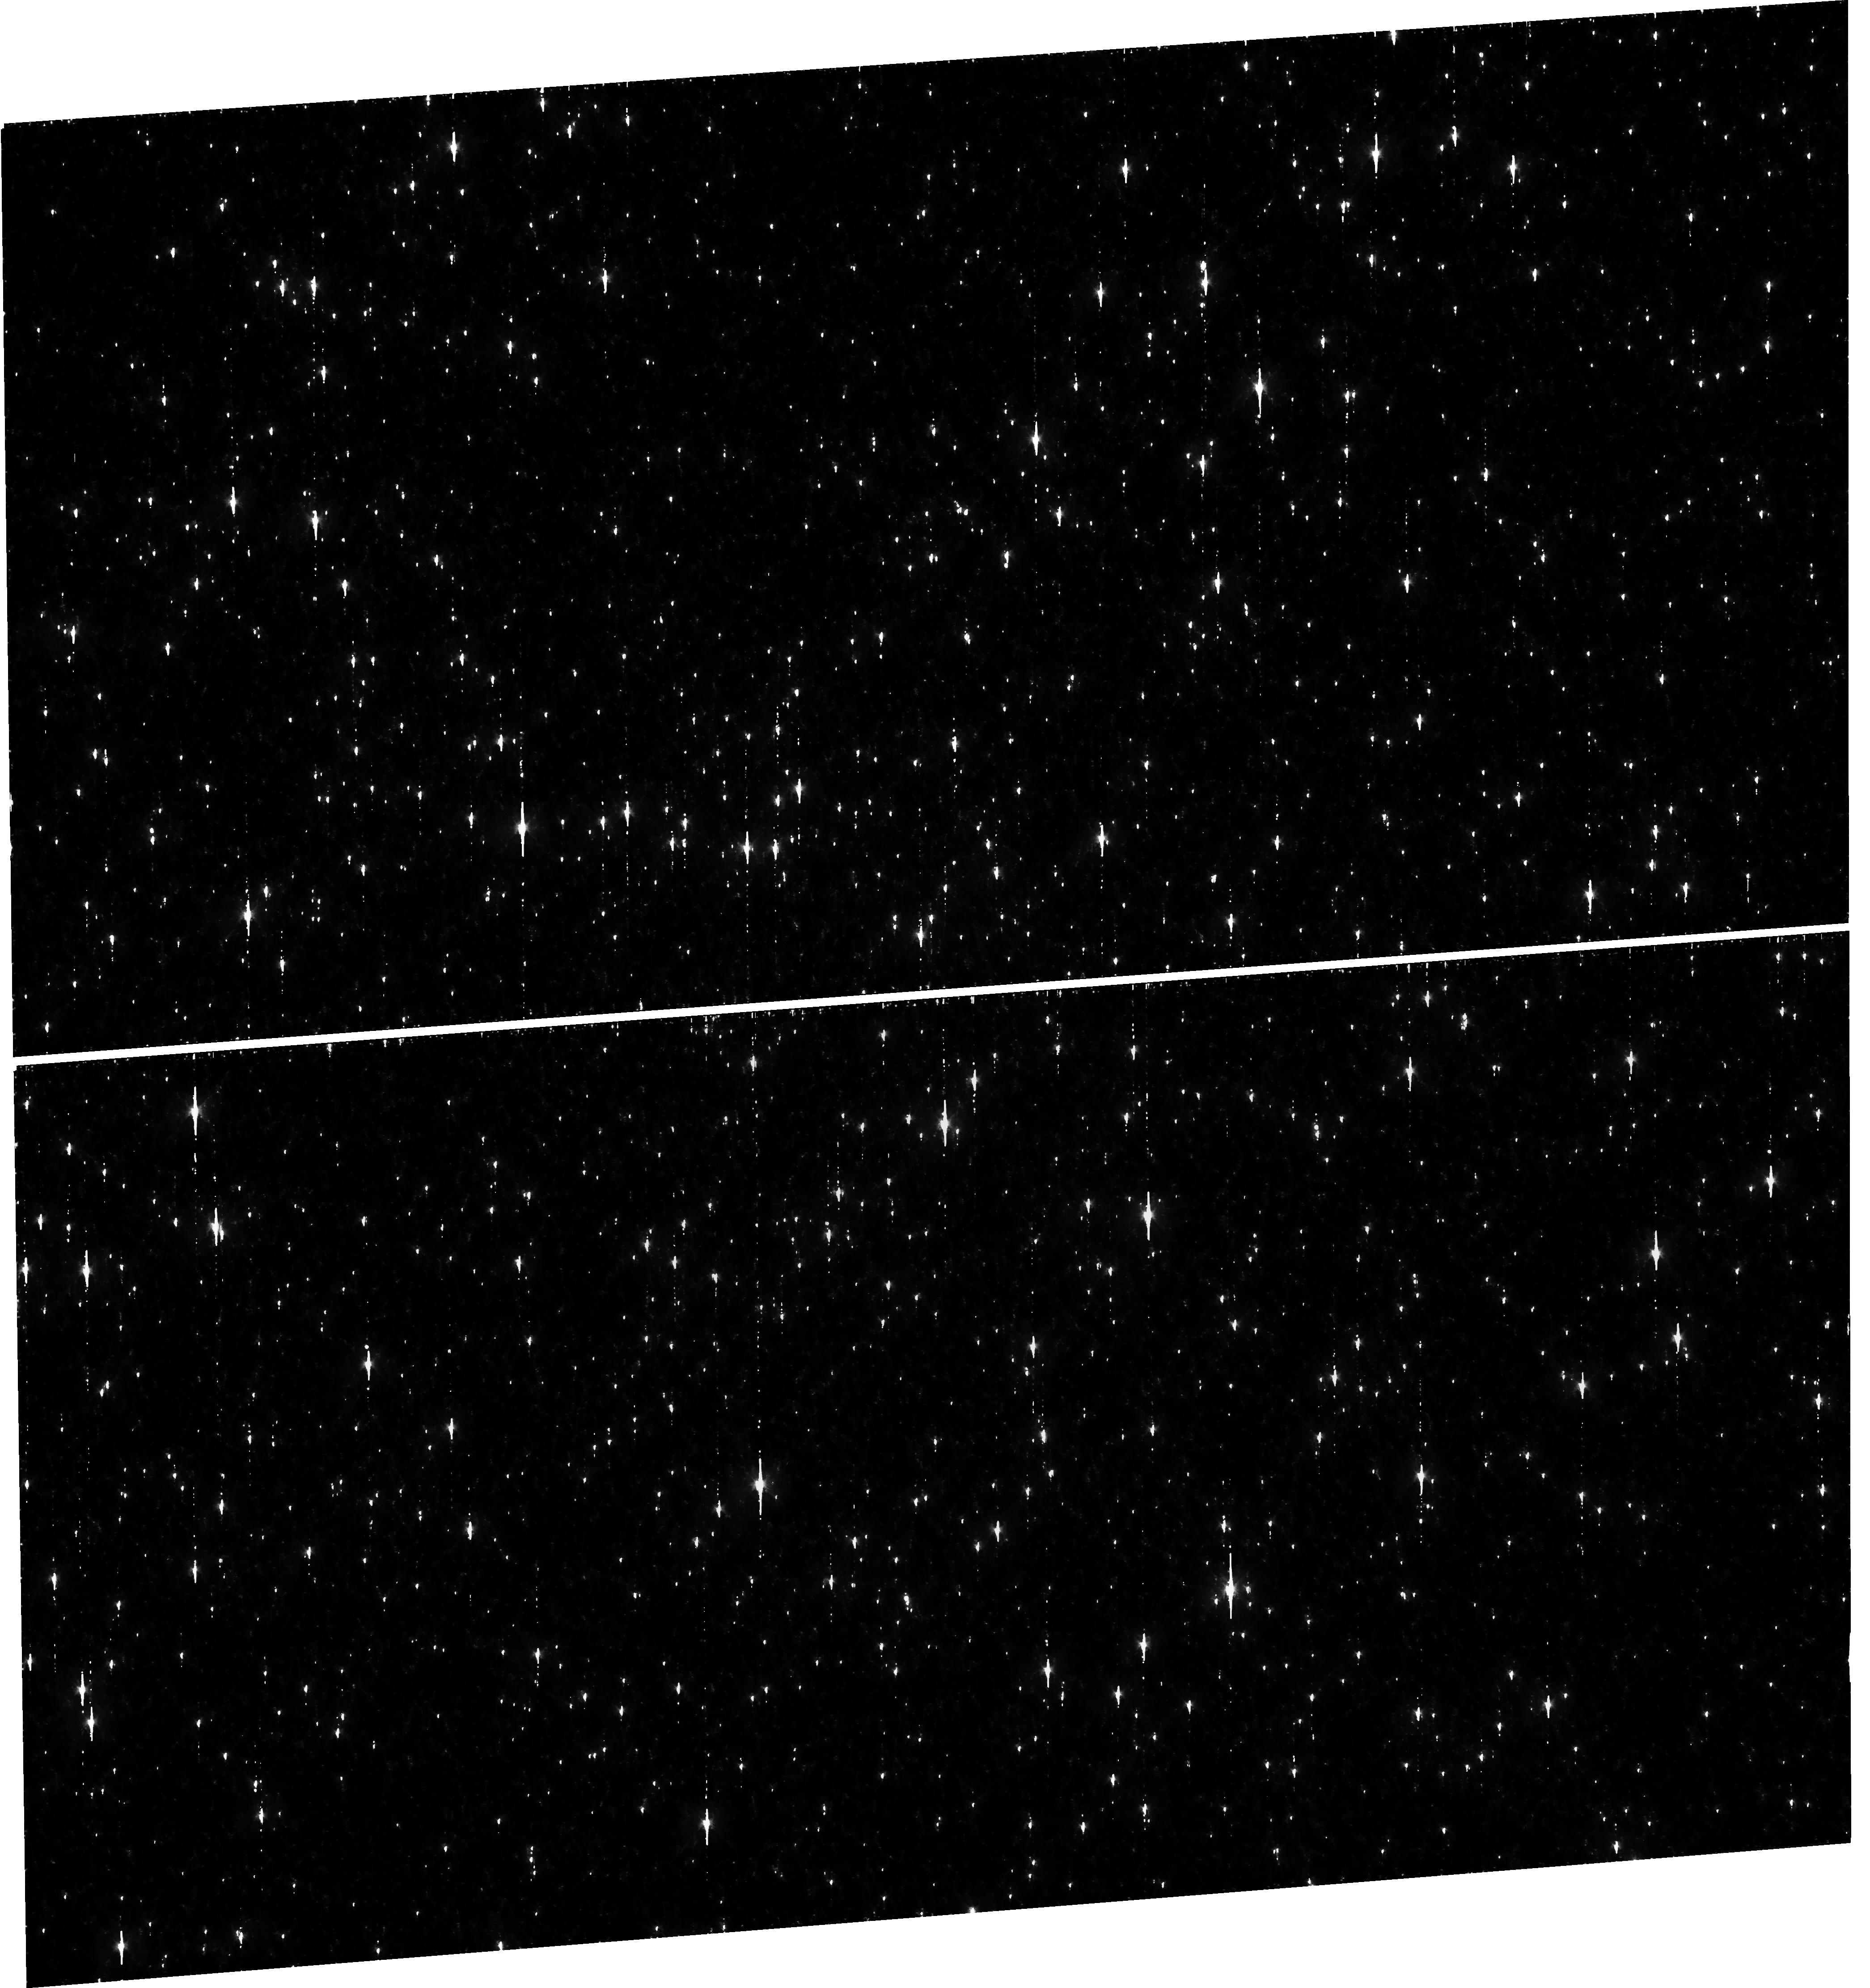
Target: OMEGACEN. Instrument: WFC3/UVIS. Filter: F606W. Exposure: 36 min. Observation ID: hst_15594_05_wfc3_uvis_f606w_idva05

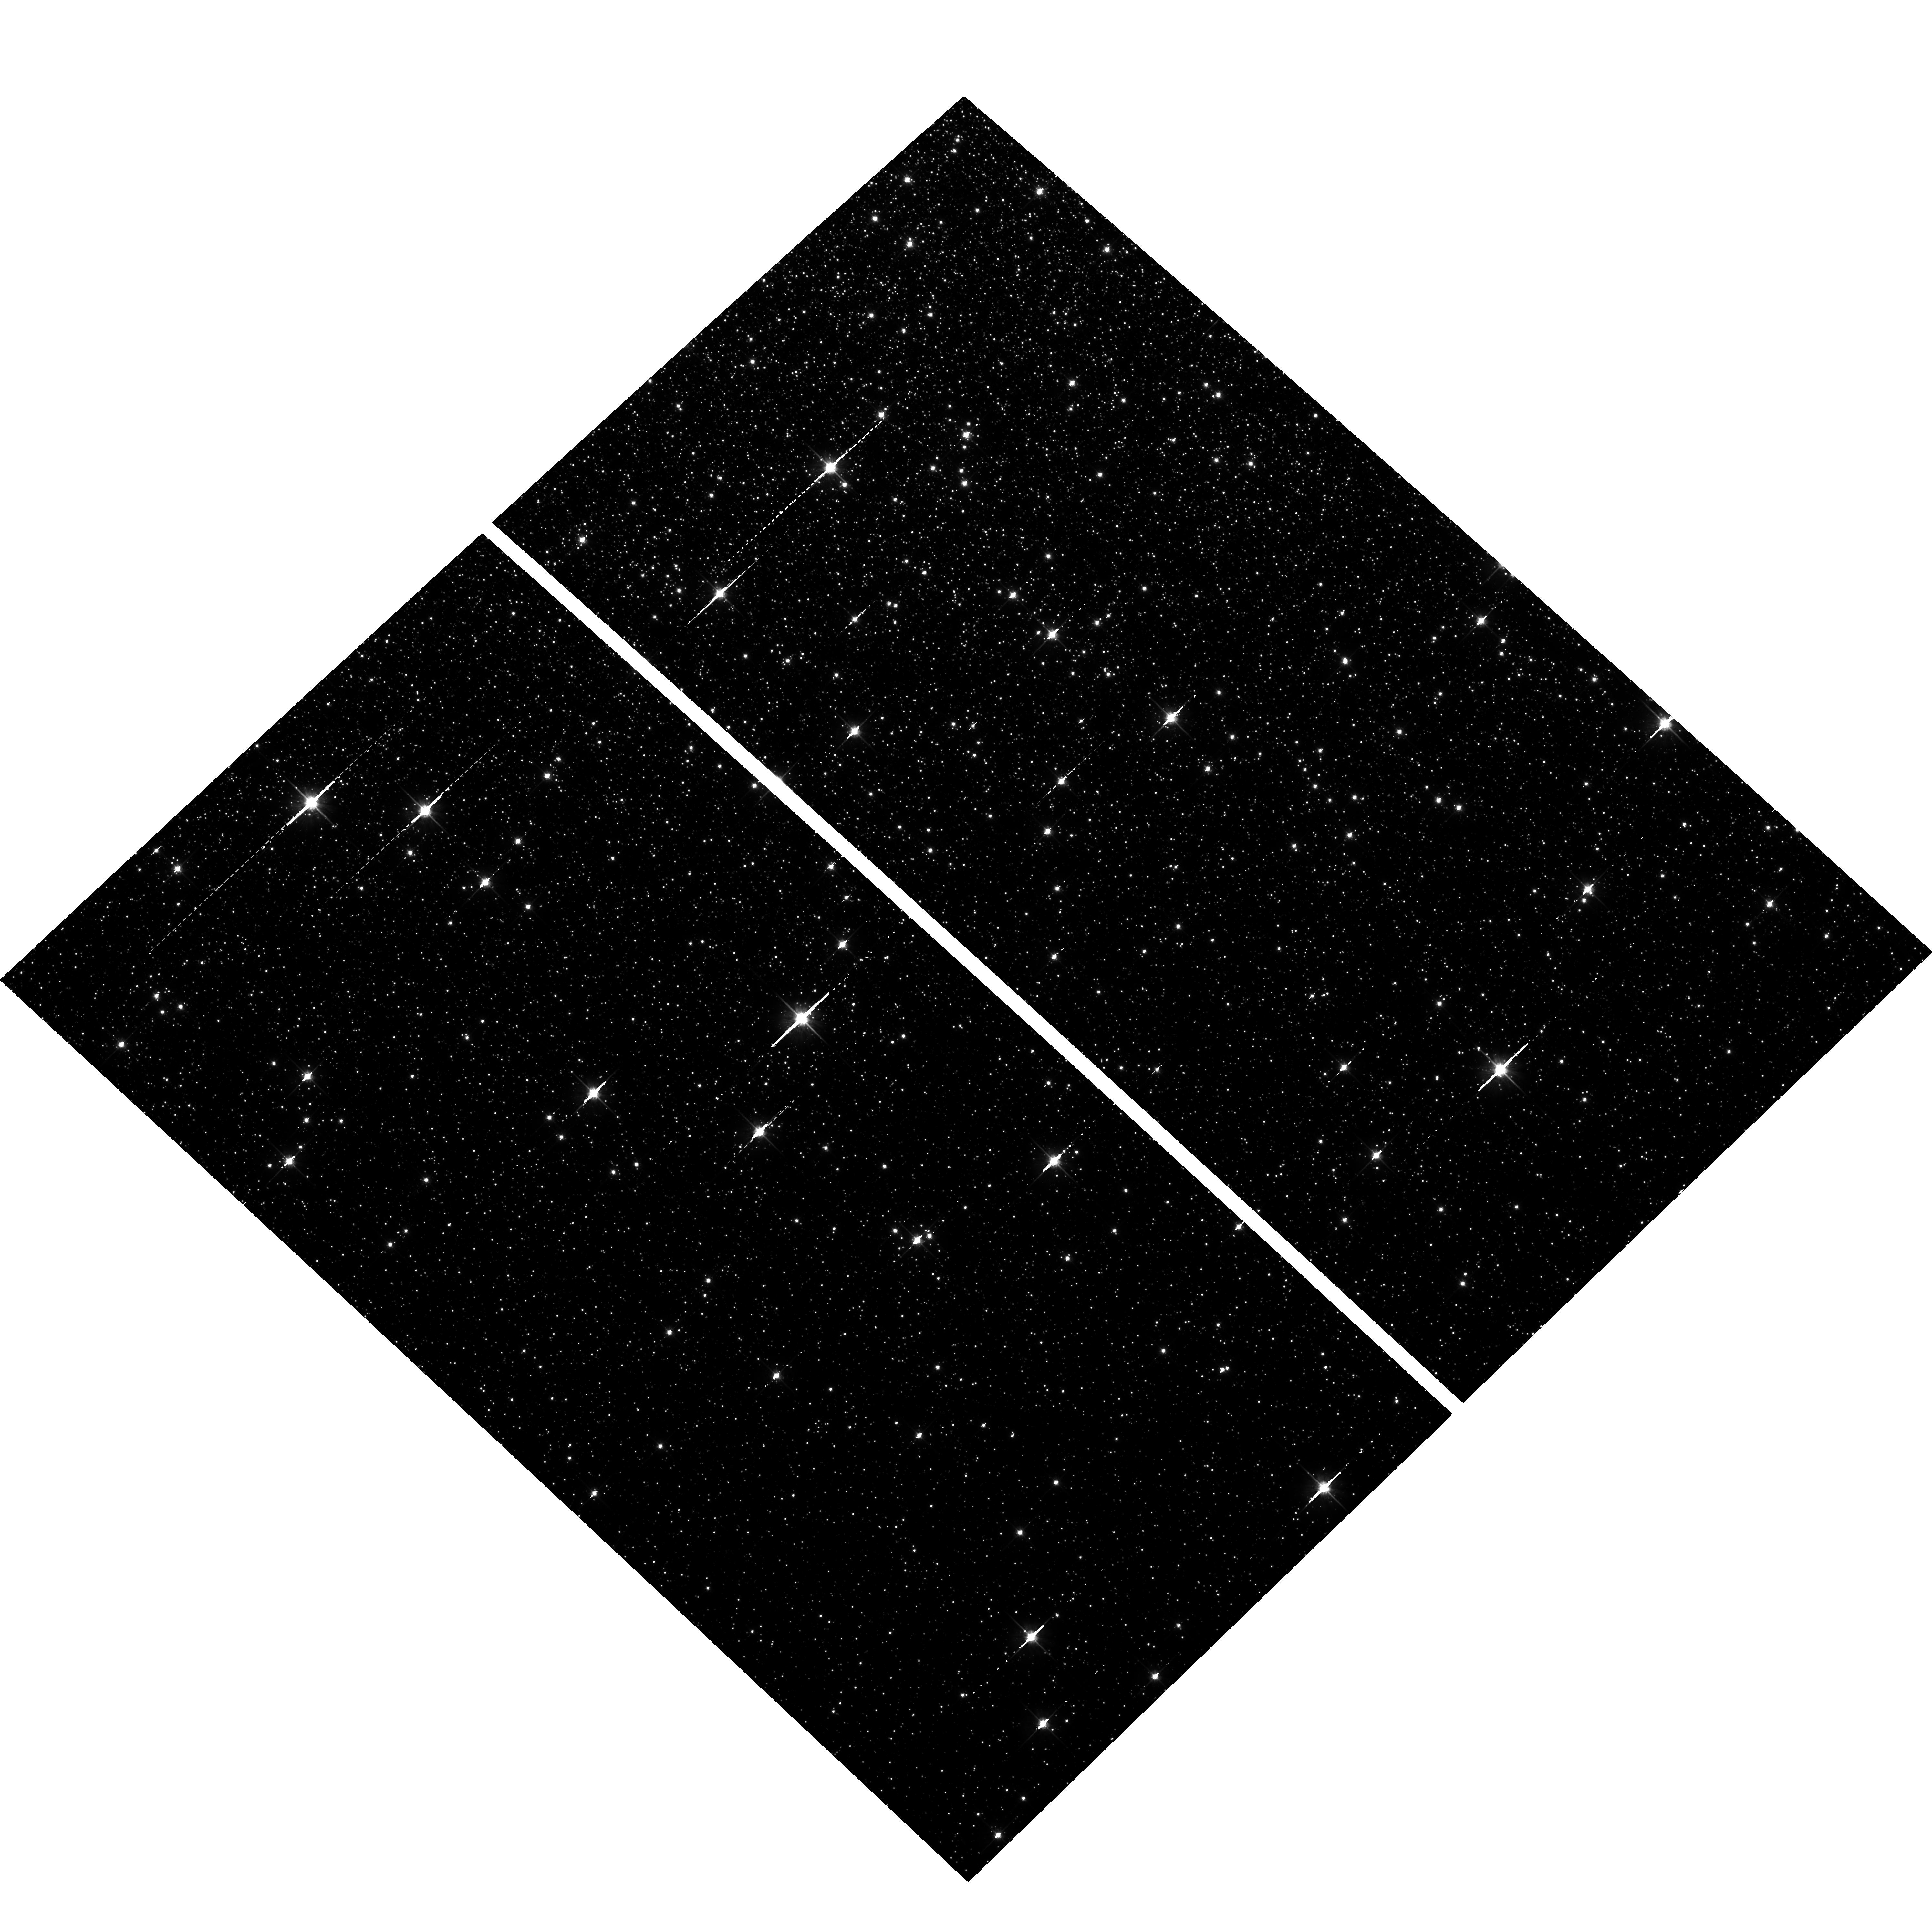
Target: field at RA 201.690°, Dec -47.581°. Instrument: ACS/WFC. Filter: F814W. Exposure: 34 min. Observation ID: hst_15594_07_acs_wfc_f814w_jdva07

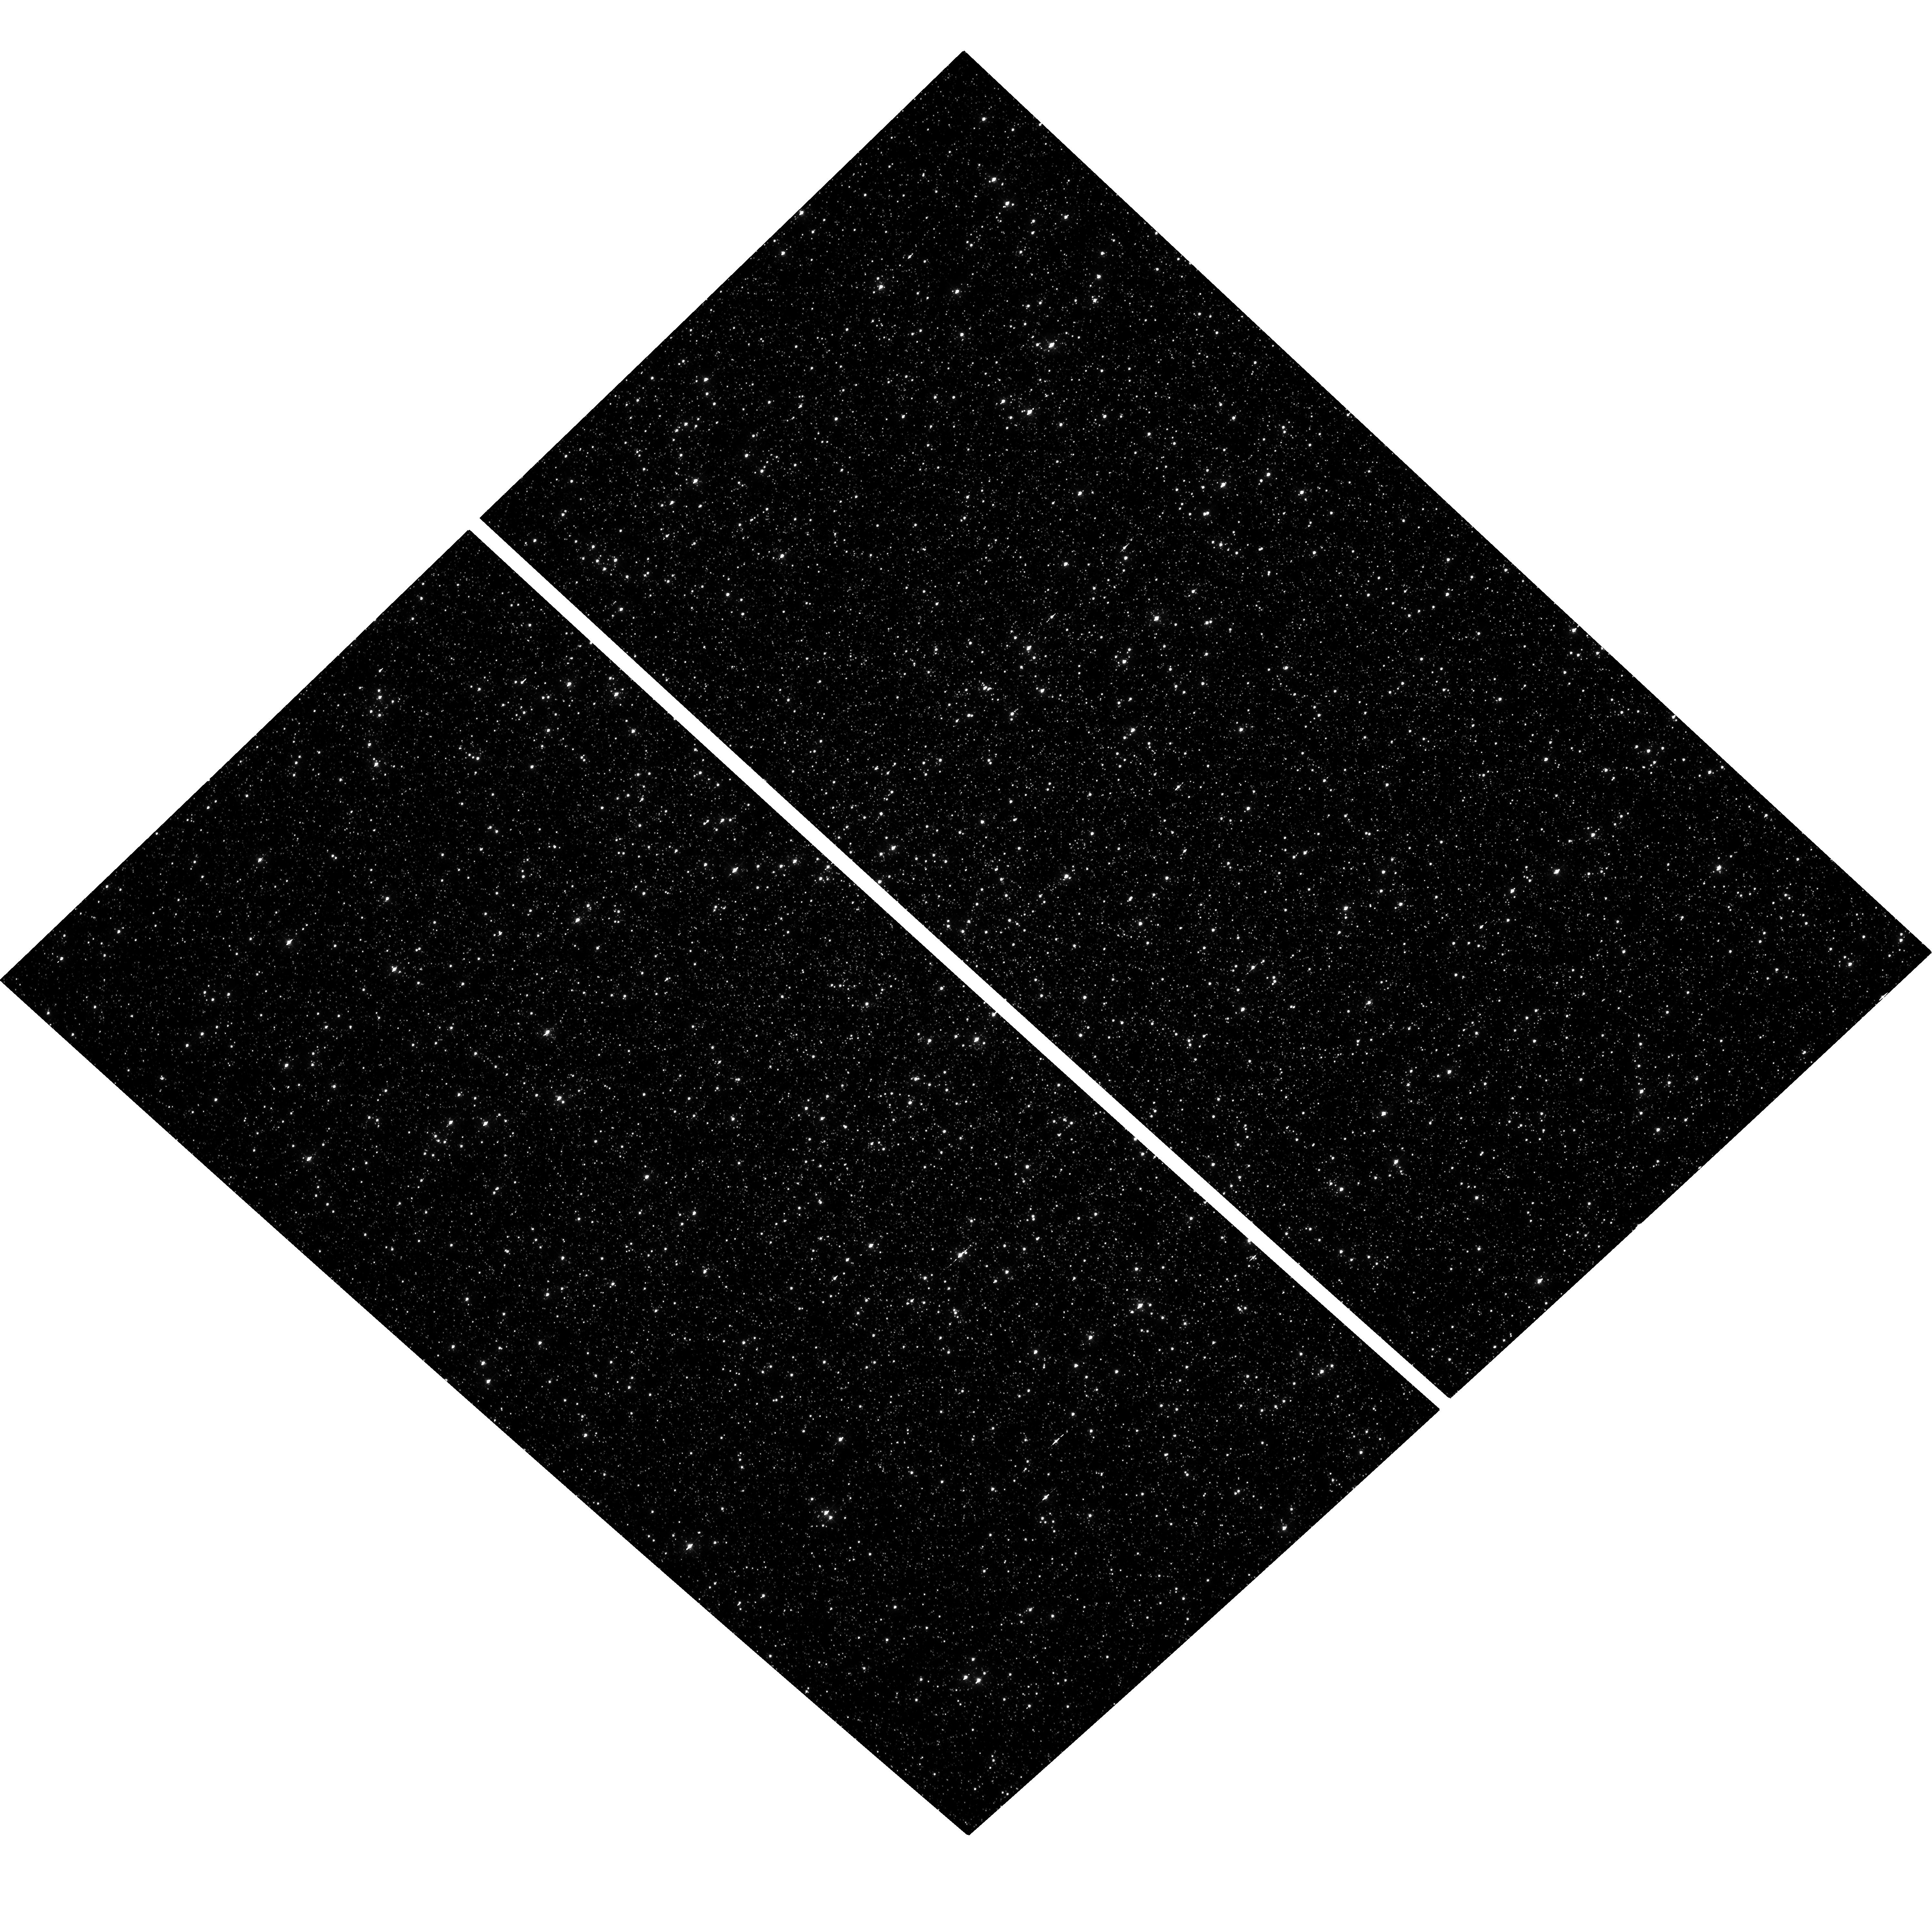
Target: OMEGACEN. Instrument: ACS/WFC. Filter: F435W. Exposure: 33 min. Observation ID: hst_15594_03_acs_wfc_f435w_jdva03

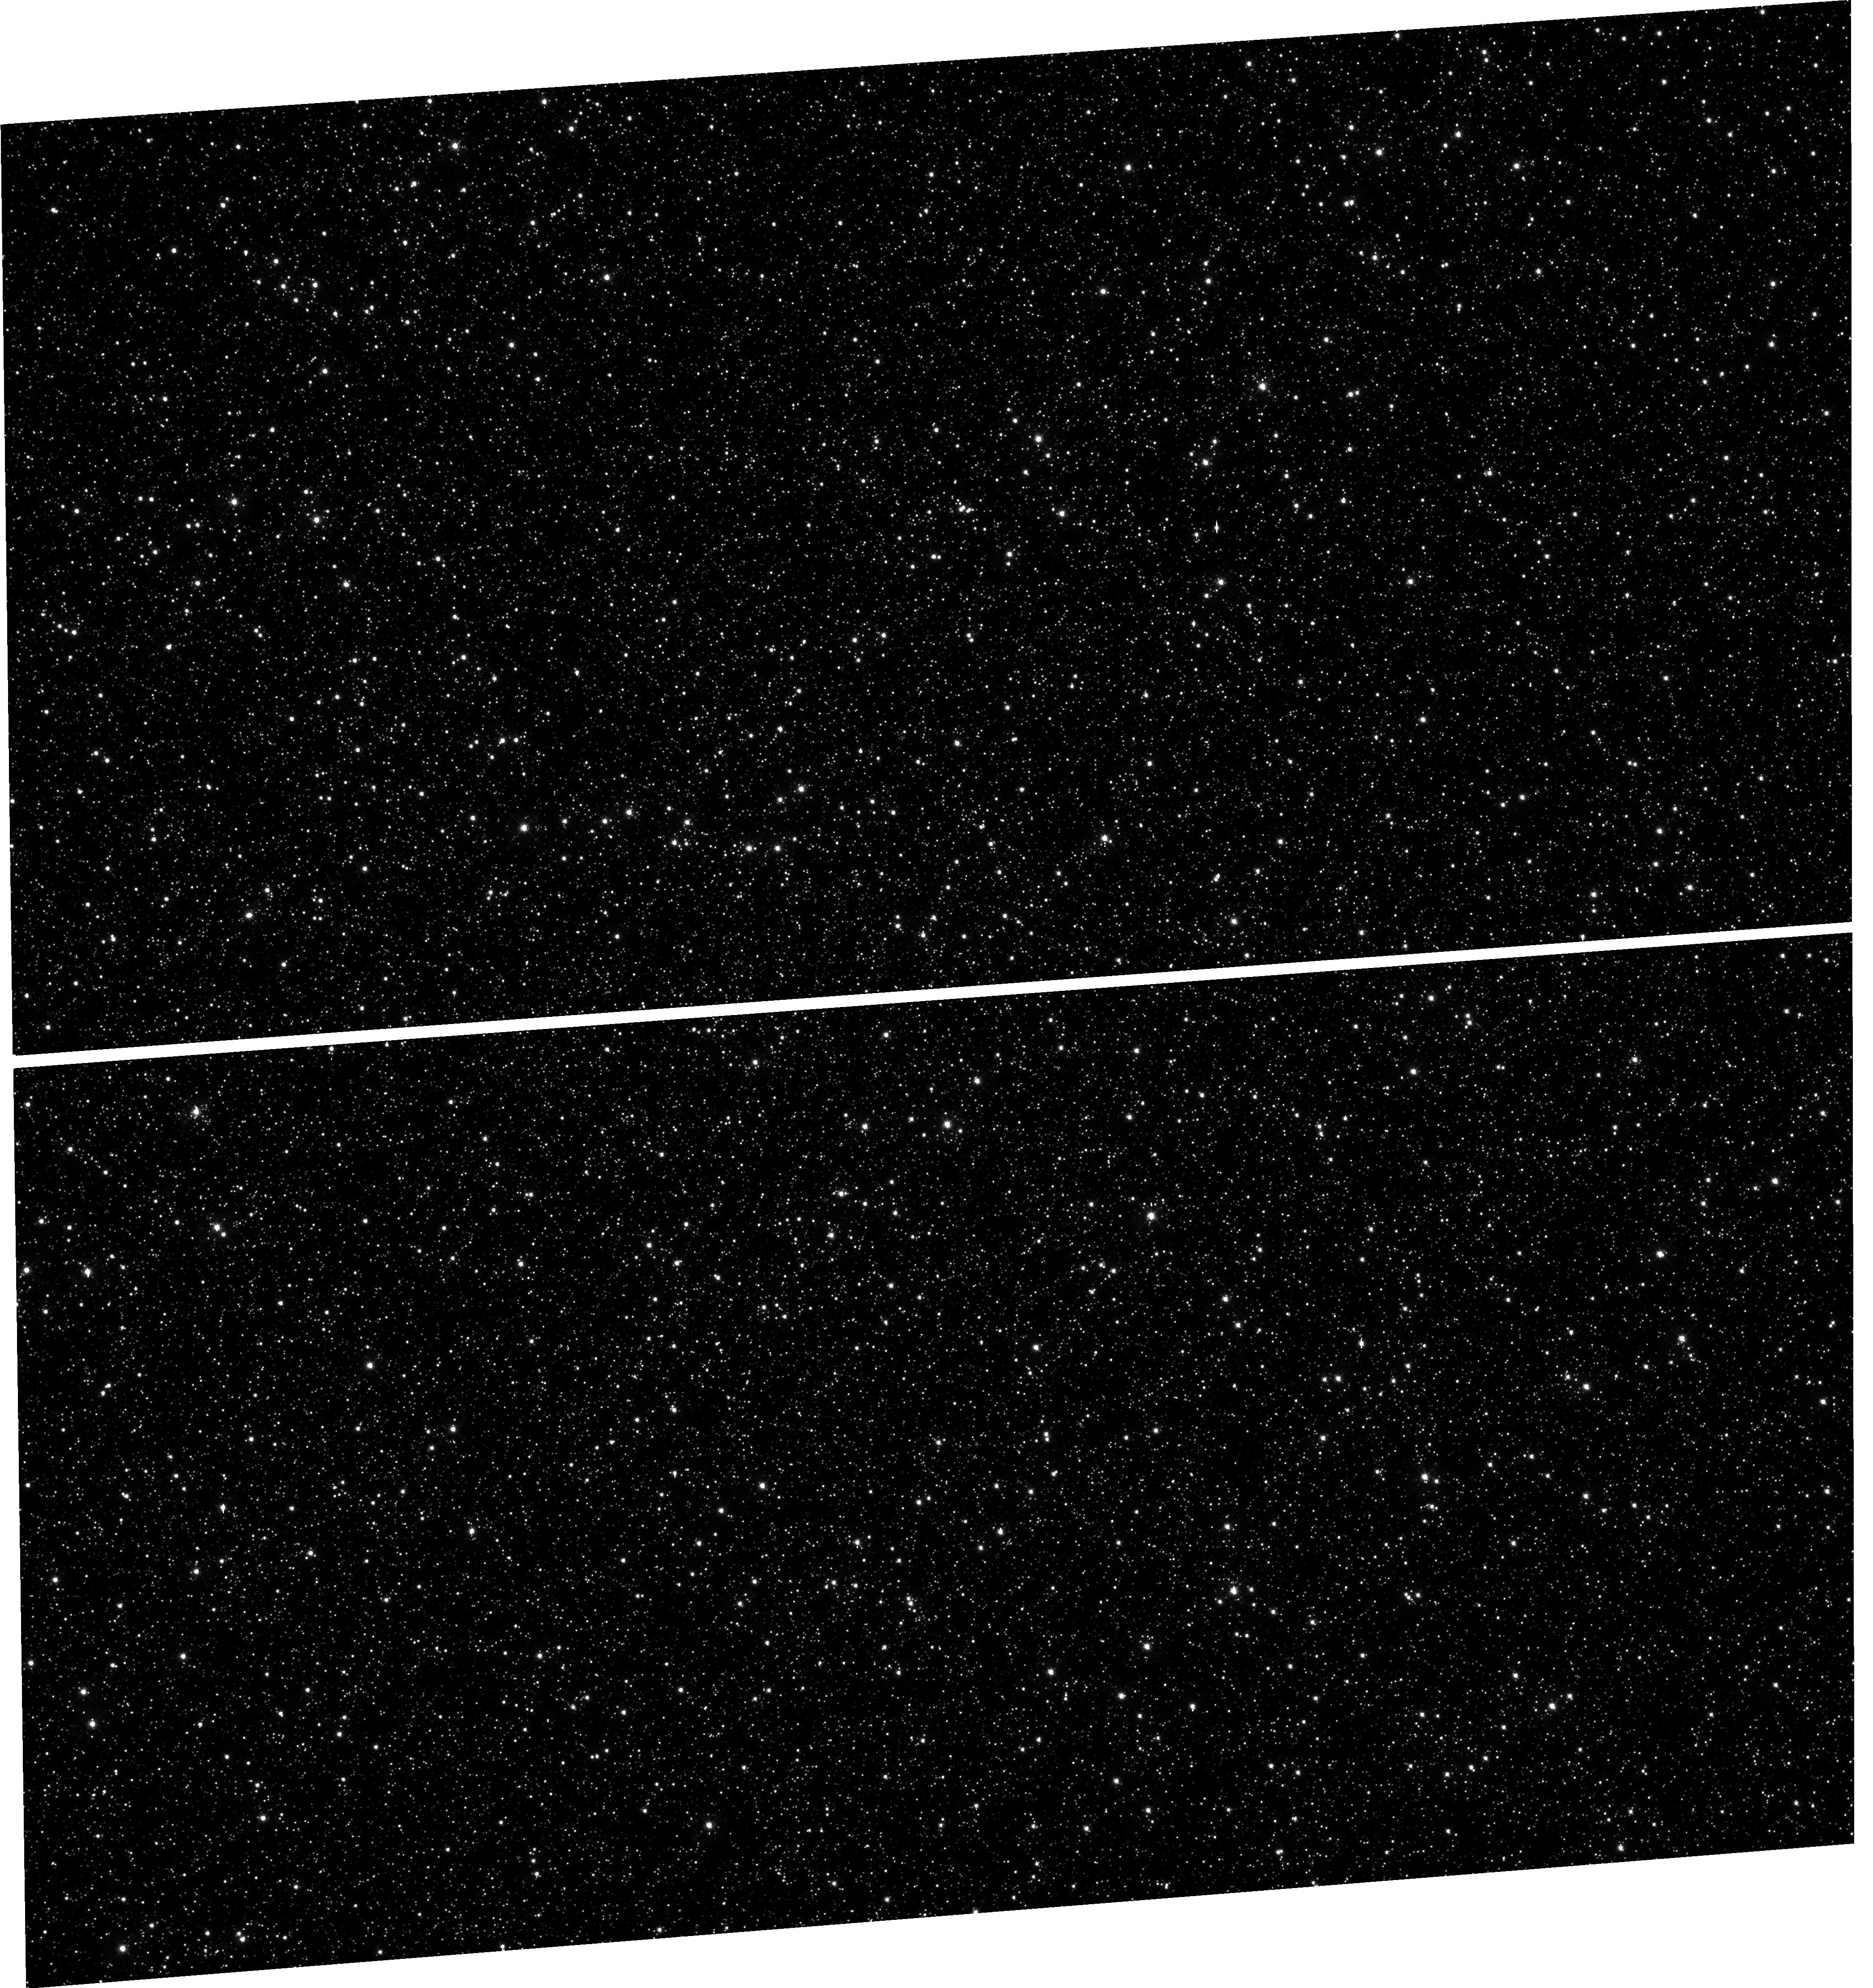
Target: OMEGACEN. Instrument: WFC3/UVIS. Filter: F438W. Exposure: 36 min. Observation ID: hst_15594_06_wfc3_uvis_f438w_idva06

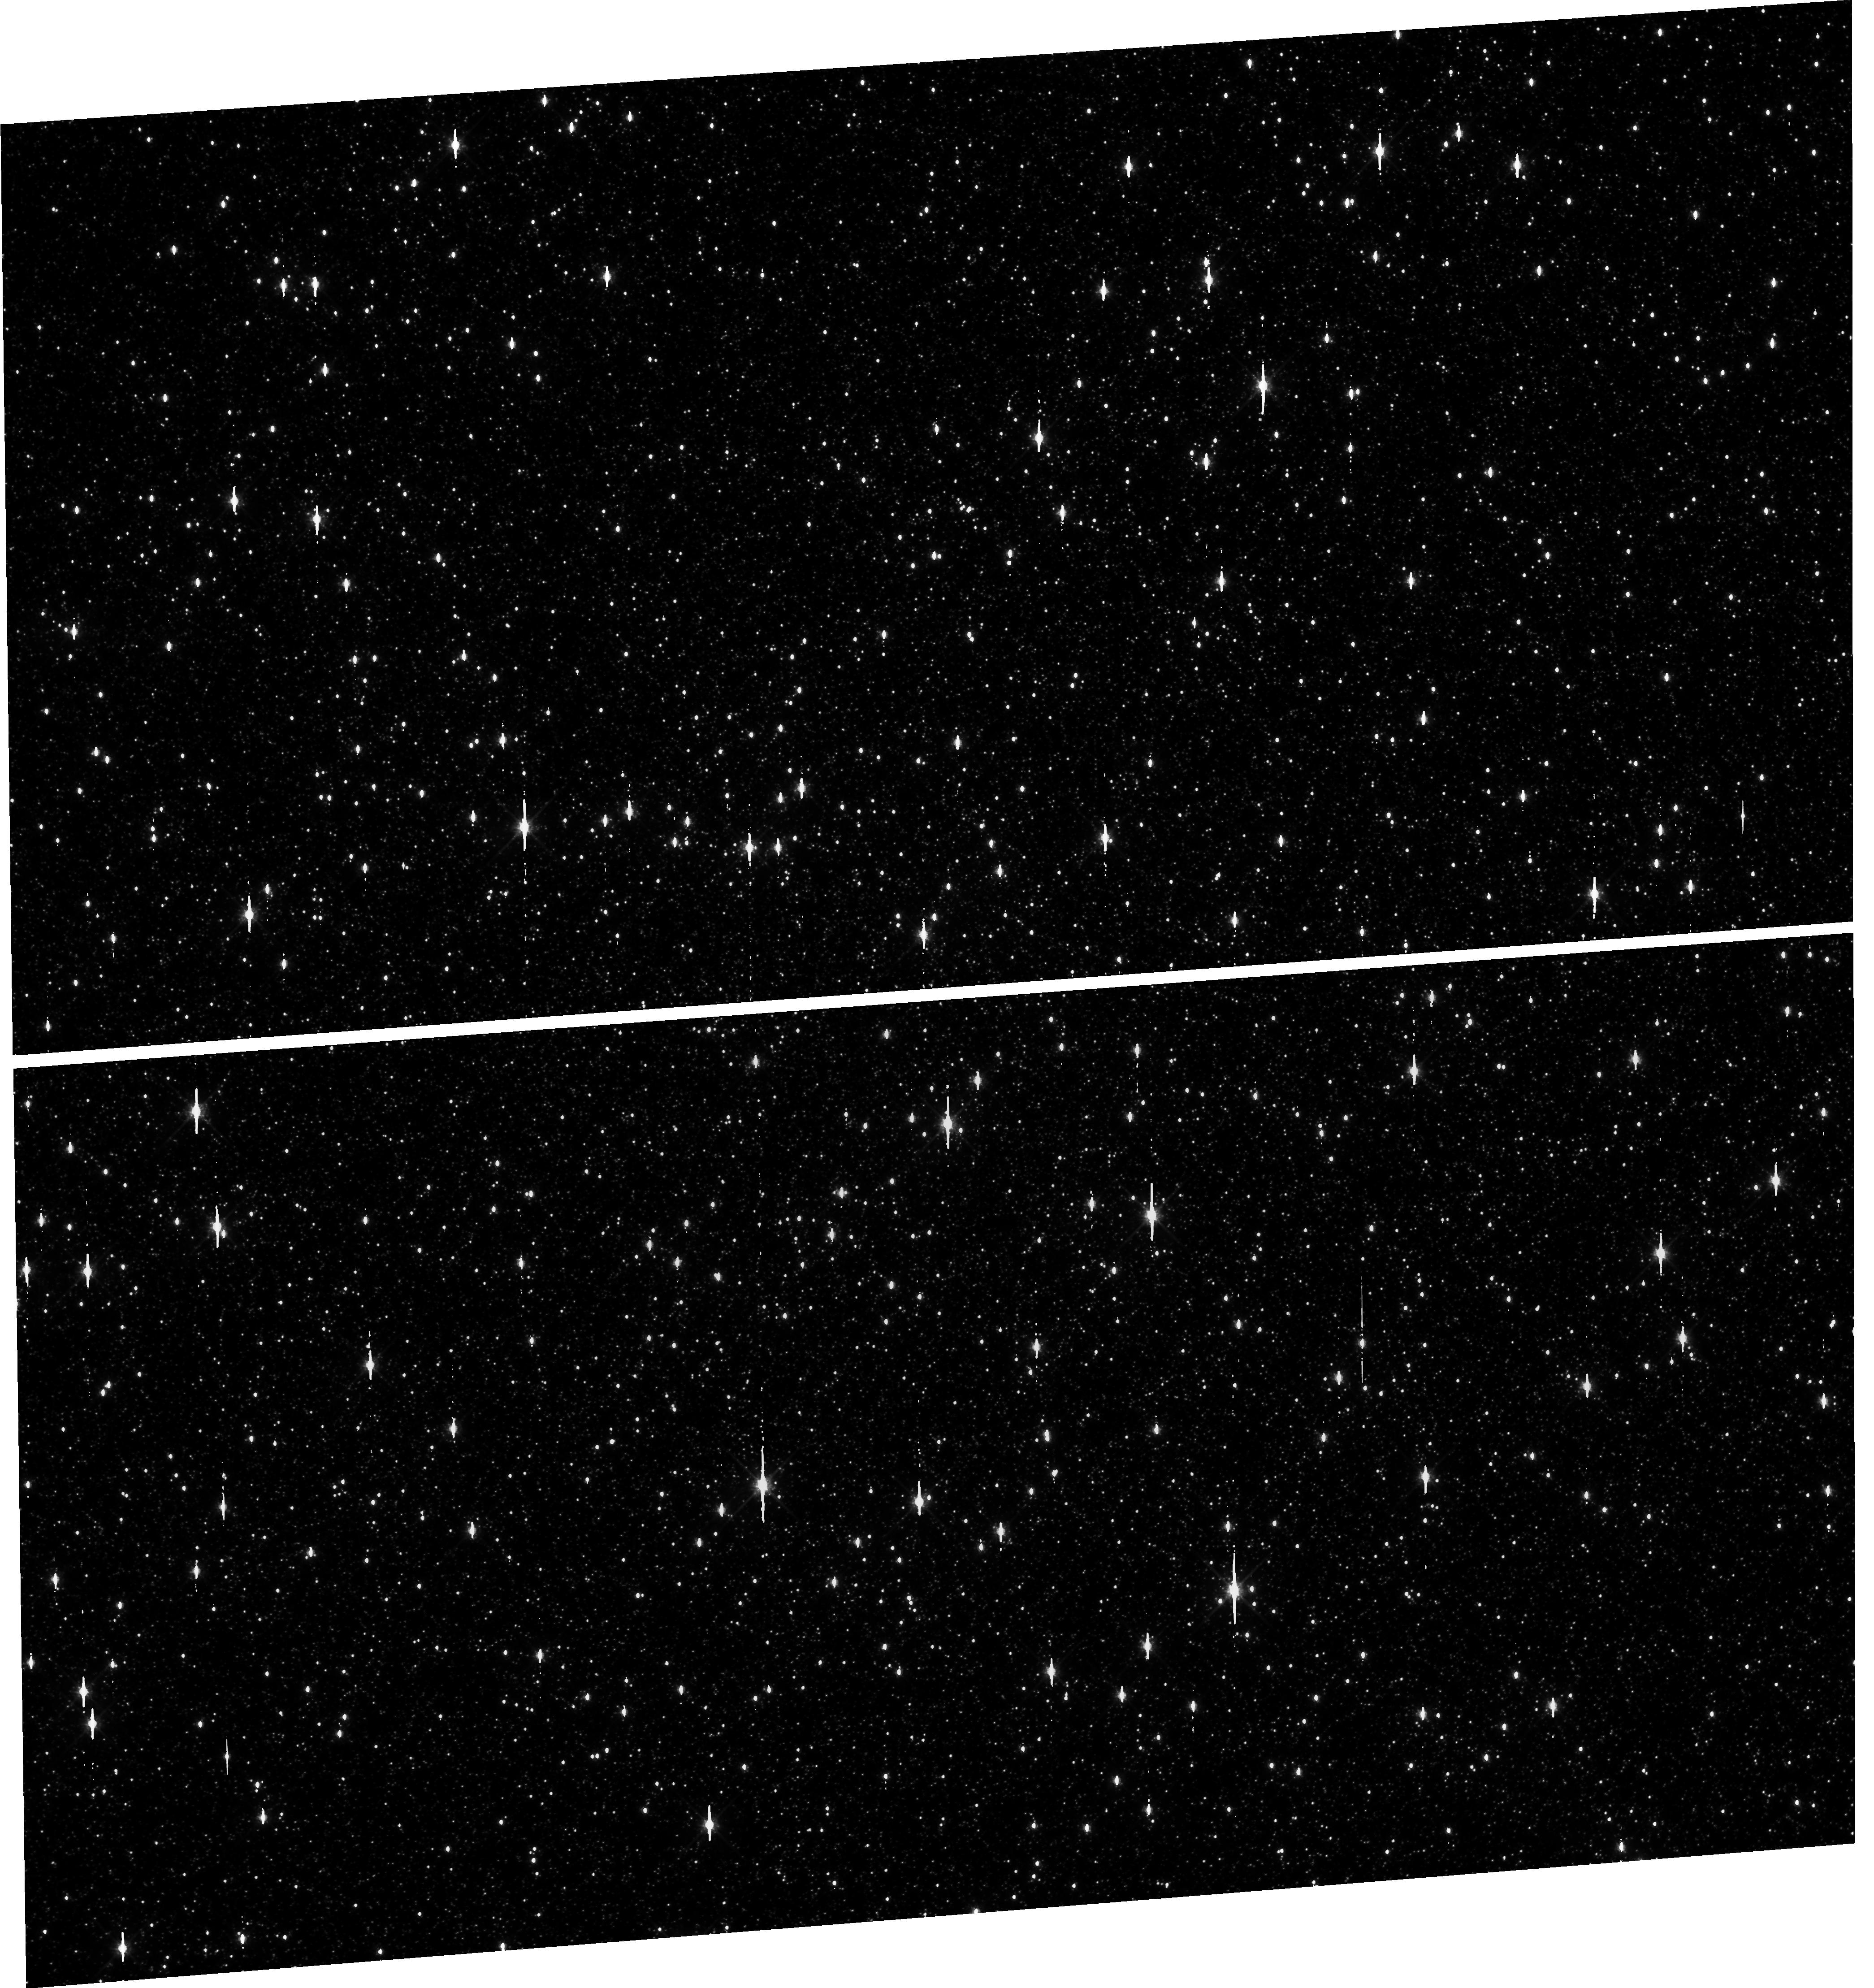
Target: OMEGACEN. Instrument: WFC3/UVIS. Filter: F814W. Exposure: 36 min. Observation ID: hst_15594_04_wfc3_uvis_f814w_idva04

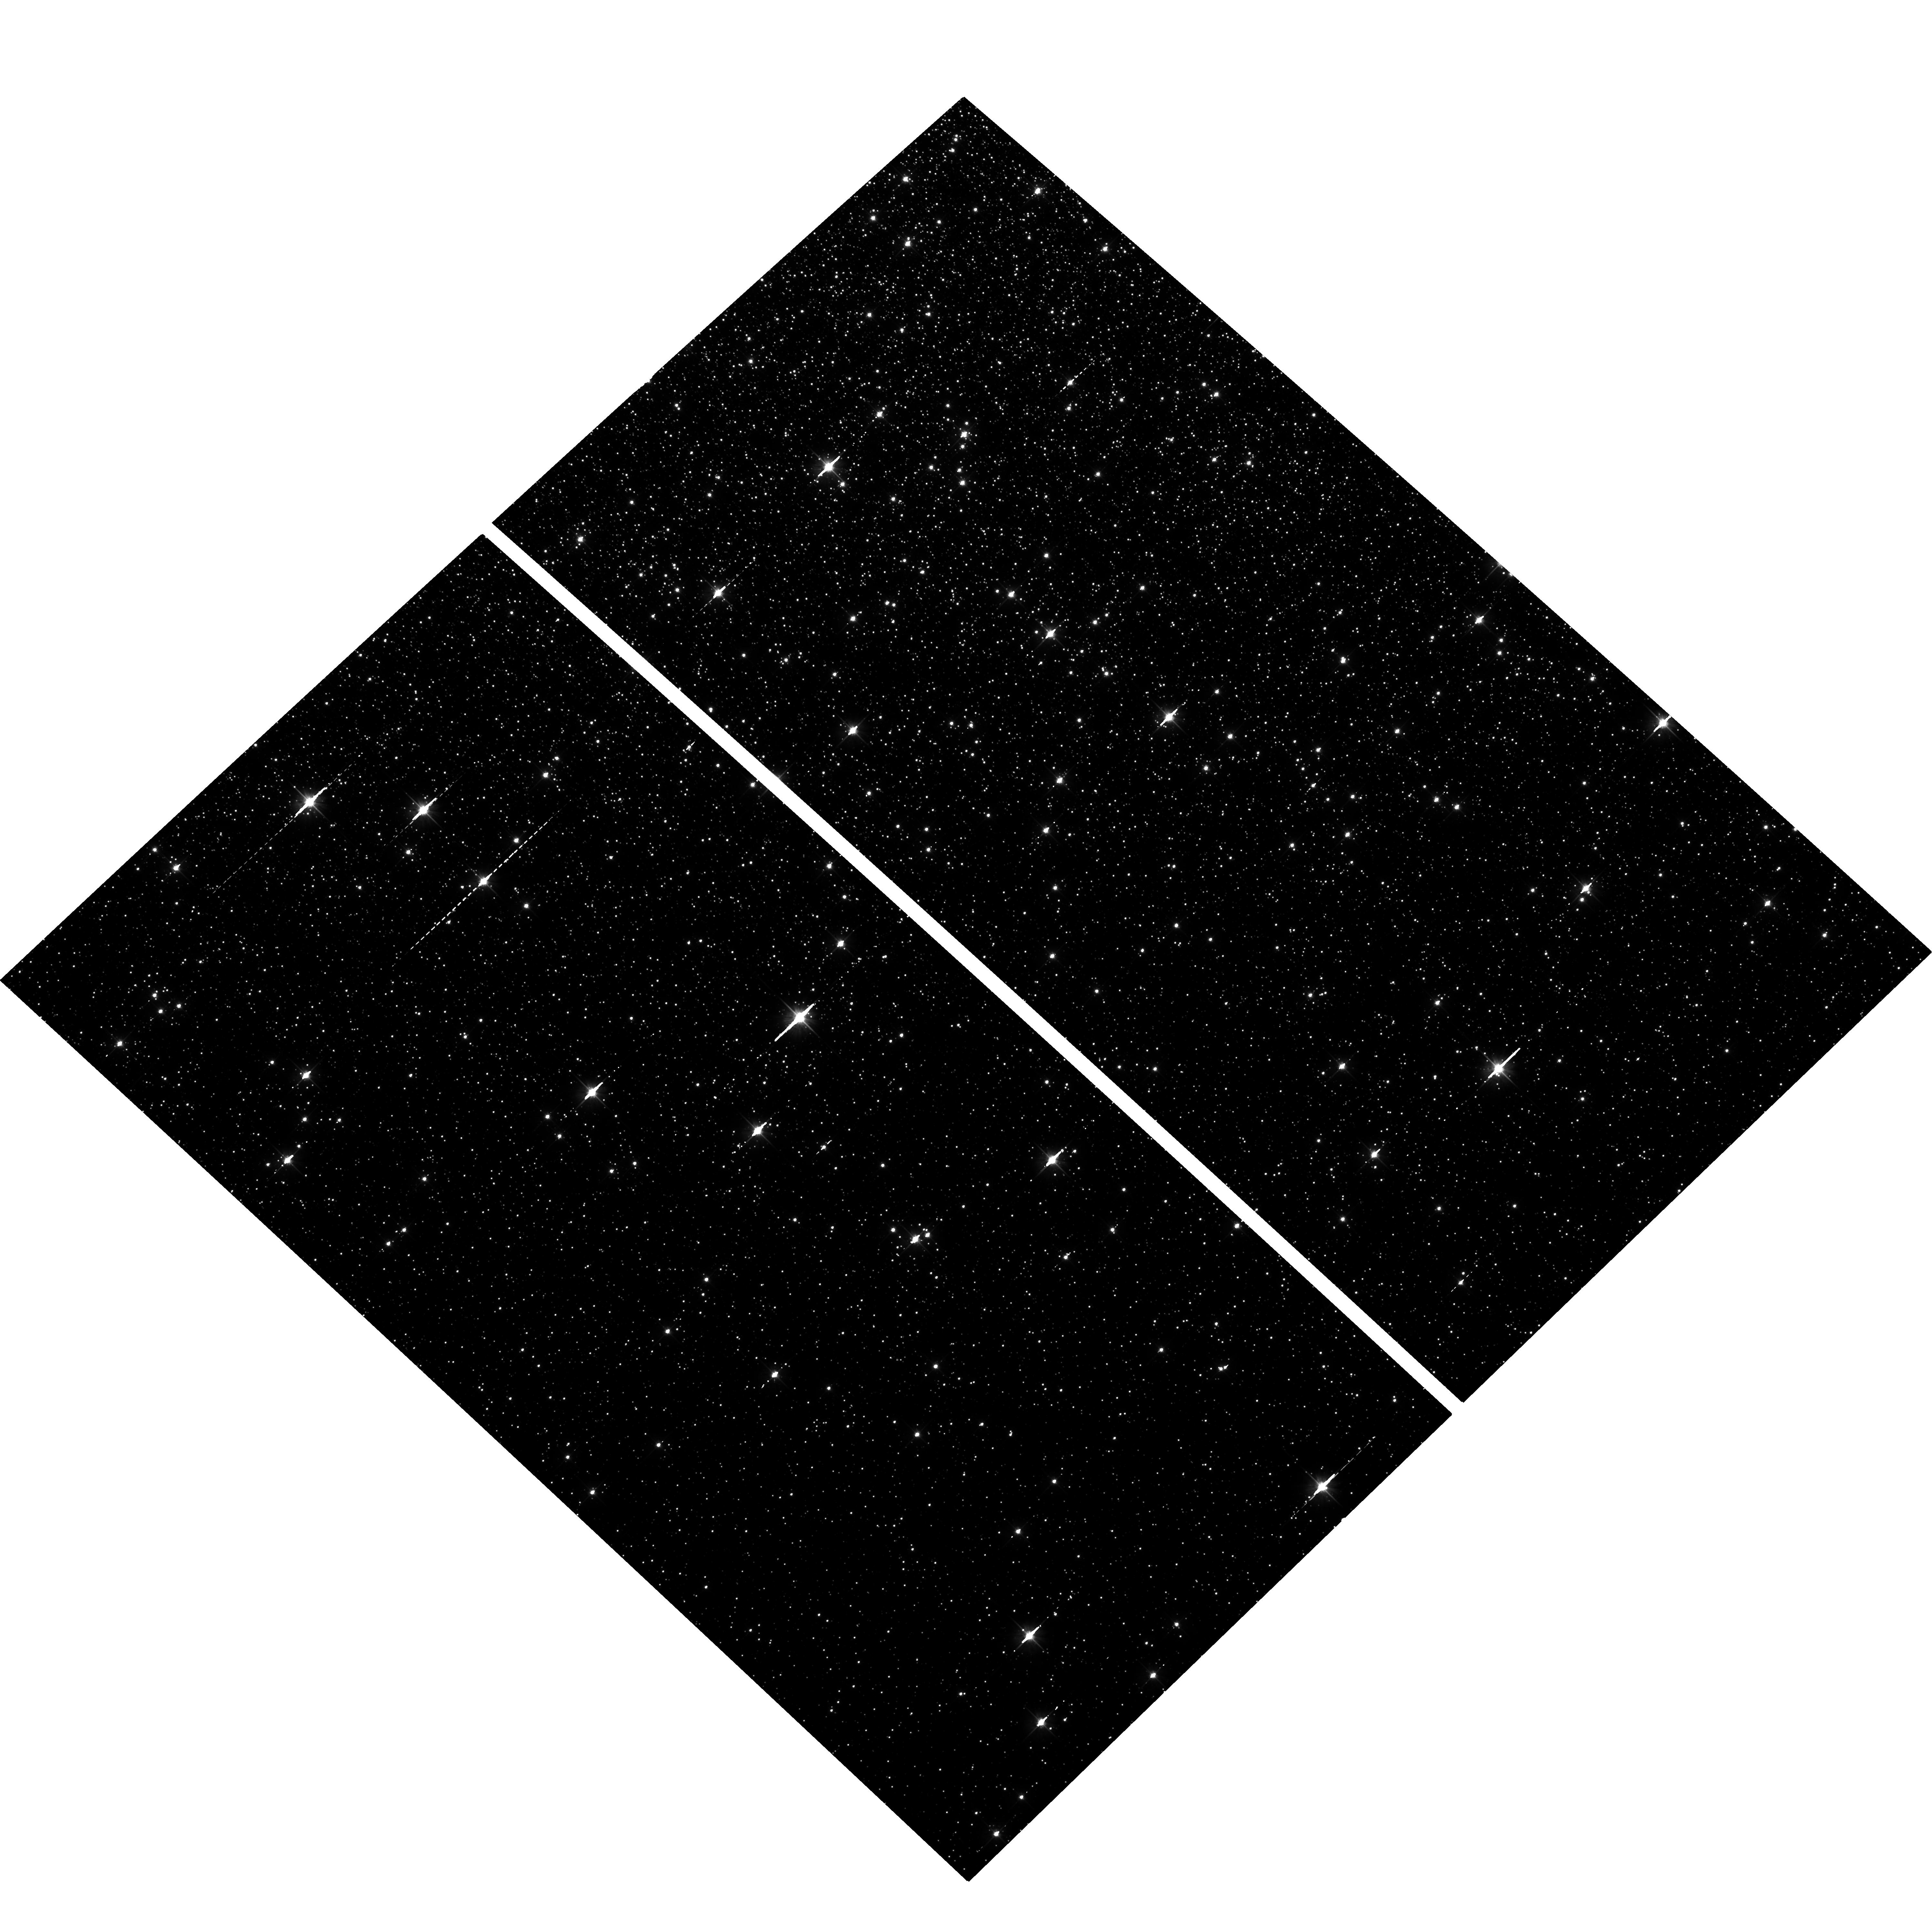
Target: field at RA 201.690°, Dec -47.581°. Instrument: ACS/WFC. Filter: F606W. Exposure: 34 min. Observation ID: hst_15594_05_acs_wfc_f606w_jdva05

Validation of ACS/WFC Distortion, L-Flat and PSF extraction (PI: Kozhurina-Platais, Vera)

The center of globular cluster Omega Centauri will be obserevd through ACS/WFC F435W, F606W, F814W mostly used filters in parallel with WFC3/UVIS exposures through F435W, F606W, F814W UVIS filters comparable to ACS/WFC filters. These observations will be used for comparison of L-flat and filter-dependent distortion for ACS/WFC and UVIS. The purpose of cross-instruments simultaneous observations of the same target are as following: 1) extract fiducial PSFs over FOV of the ACS/WFC detector; 2) verify & validate geometric distortion and its time dependency; 3) verify & validate L_flat (crossed with UVIS L_flat) . The possibility to analyze the PSF shape simultaneously in both instruments will allow us to better understand the interplay between telescope breathing and instrument position on the focal plane. Furthermore, the simultaneous use of both instruments is critical to break the degeneracy between PSF shape and geometric distortion, and will allow us not only to cross-calibrate the two best imaging instruments on-board the HST, but also to quantify, for the first time, uncorrectable single-instrument systematic effects. In addition, we expect this proposal to be beneficial to a significant fraction of legacy ACS users because of the validation of the ACS distortion solution and L-Flats.